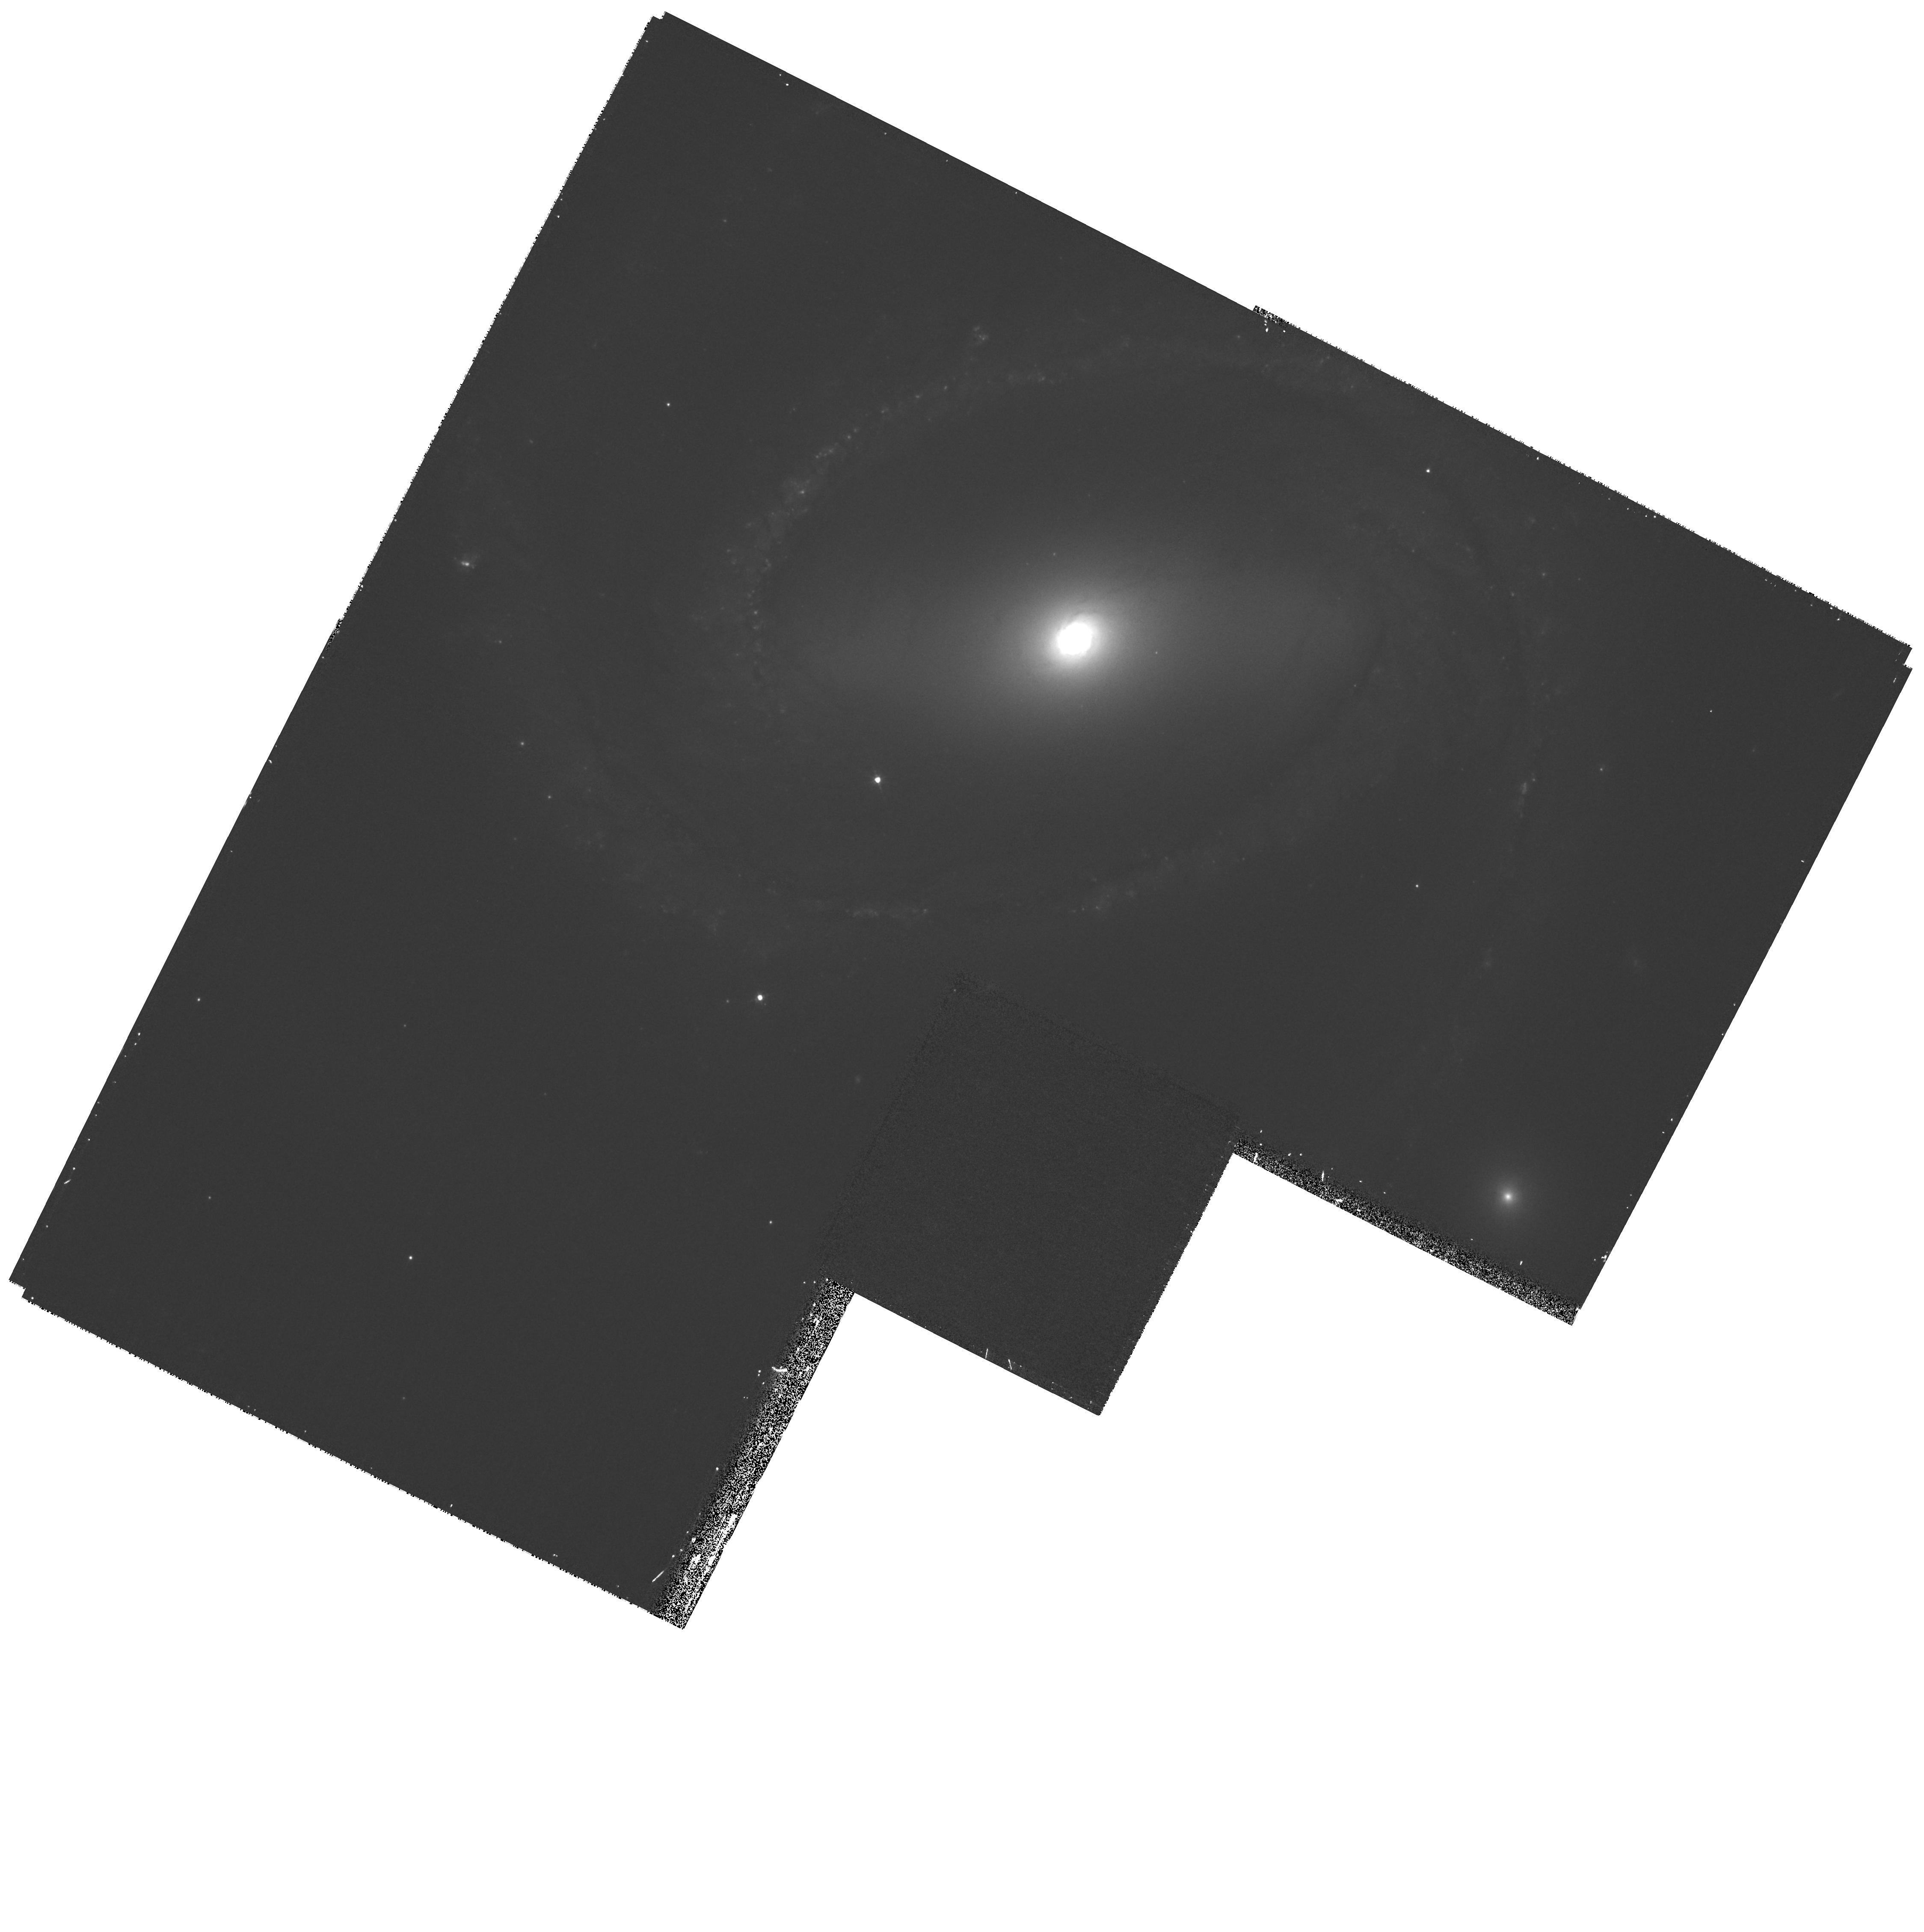
Target: SN2005GL. Instrument: WFPC2/PC. Filter: F547M. Exposure: 27 min. Observation ID: hst_11105_51_wfpc2_pc_f547m_ua1t51

The LBV progenitor of SN 2005gl - a new key to massive star evolution puzzles (PI: Gal-Yam, Avishay)

The currently accepted theory regarding the last stages of massive star evolution maintains that the evolution of the envelope is coupled to that of the stellar core. For this reason, very massive stars are expected to shed their outer hydrogen envelopes before they develop large iron cores, and ultimately, explode as core-collapse supernovae (SNe). It is therefore a strict prediction of current models that massive stars (certainly those above ~40 solar mass) will explode as hydrogen-poor SNe, i.e., of Types Ib and Ic. In particular, the class of luminous blue variables (LBVs) such as eta-Carina, which are known to be very massive (up to 100 solar masses and above) are expected to lose their entire hydrogen envelopes prior to their ultimate explosions as SNe. However, using pre-explosion HST/WFPC2 imaging of the location of the recent hydrogen-rich type IIn SN 2005gl, we have identified (Gal-Yam et al. 2007) its putative progenitor as a very luminous point source (with absolute V magnitude of -10.2). If this is a single star, it must be an LBV from luminosity considerations (no other stars are as luminous). If our progenitor identification is correct, at least in some cases, massive stars explode before losing most of their hydrogen envelope, indicating the core and envelope are decoupled, and requiring revision of stellar evolution theory. Here, we propose a single-orbit HST observation of the location of SN 2005gl designed to test whether the point source we identified as its LBV progenitor has indeed disappeared (as expected from a single star) or remained unchanged (as expected, e.g., if it is a compact star cluster). These data are the last observational ingredient required to firmly establish (or refute) the explosion of an LBV as a type IIn SN, with fundamental implications for the theory of massive star evolution. Since the new data will be compared to pre-explosion WFPC2 images, this program is perfectly suited to be carried out with the WFPC2 camera.